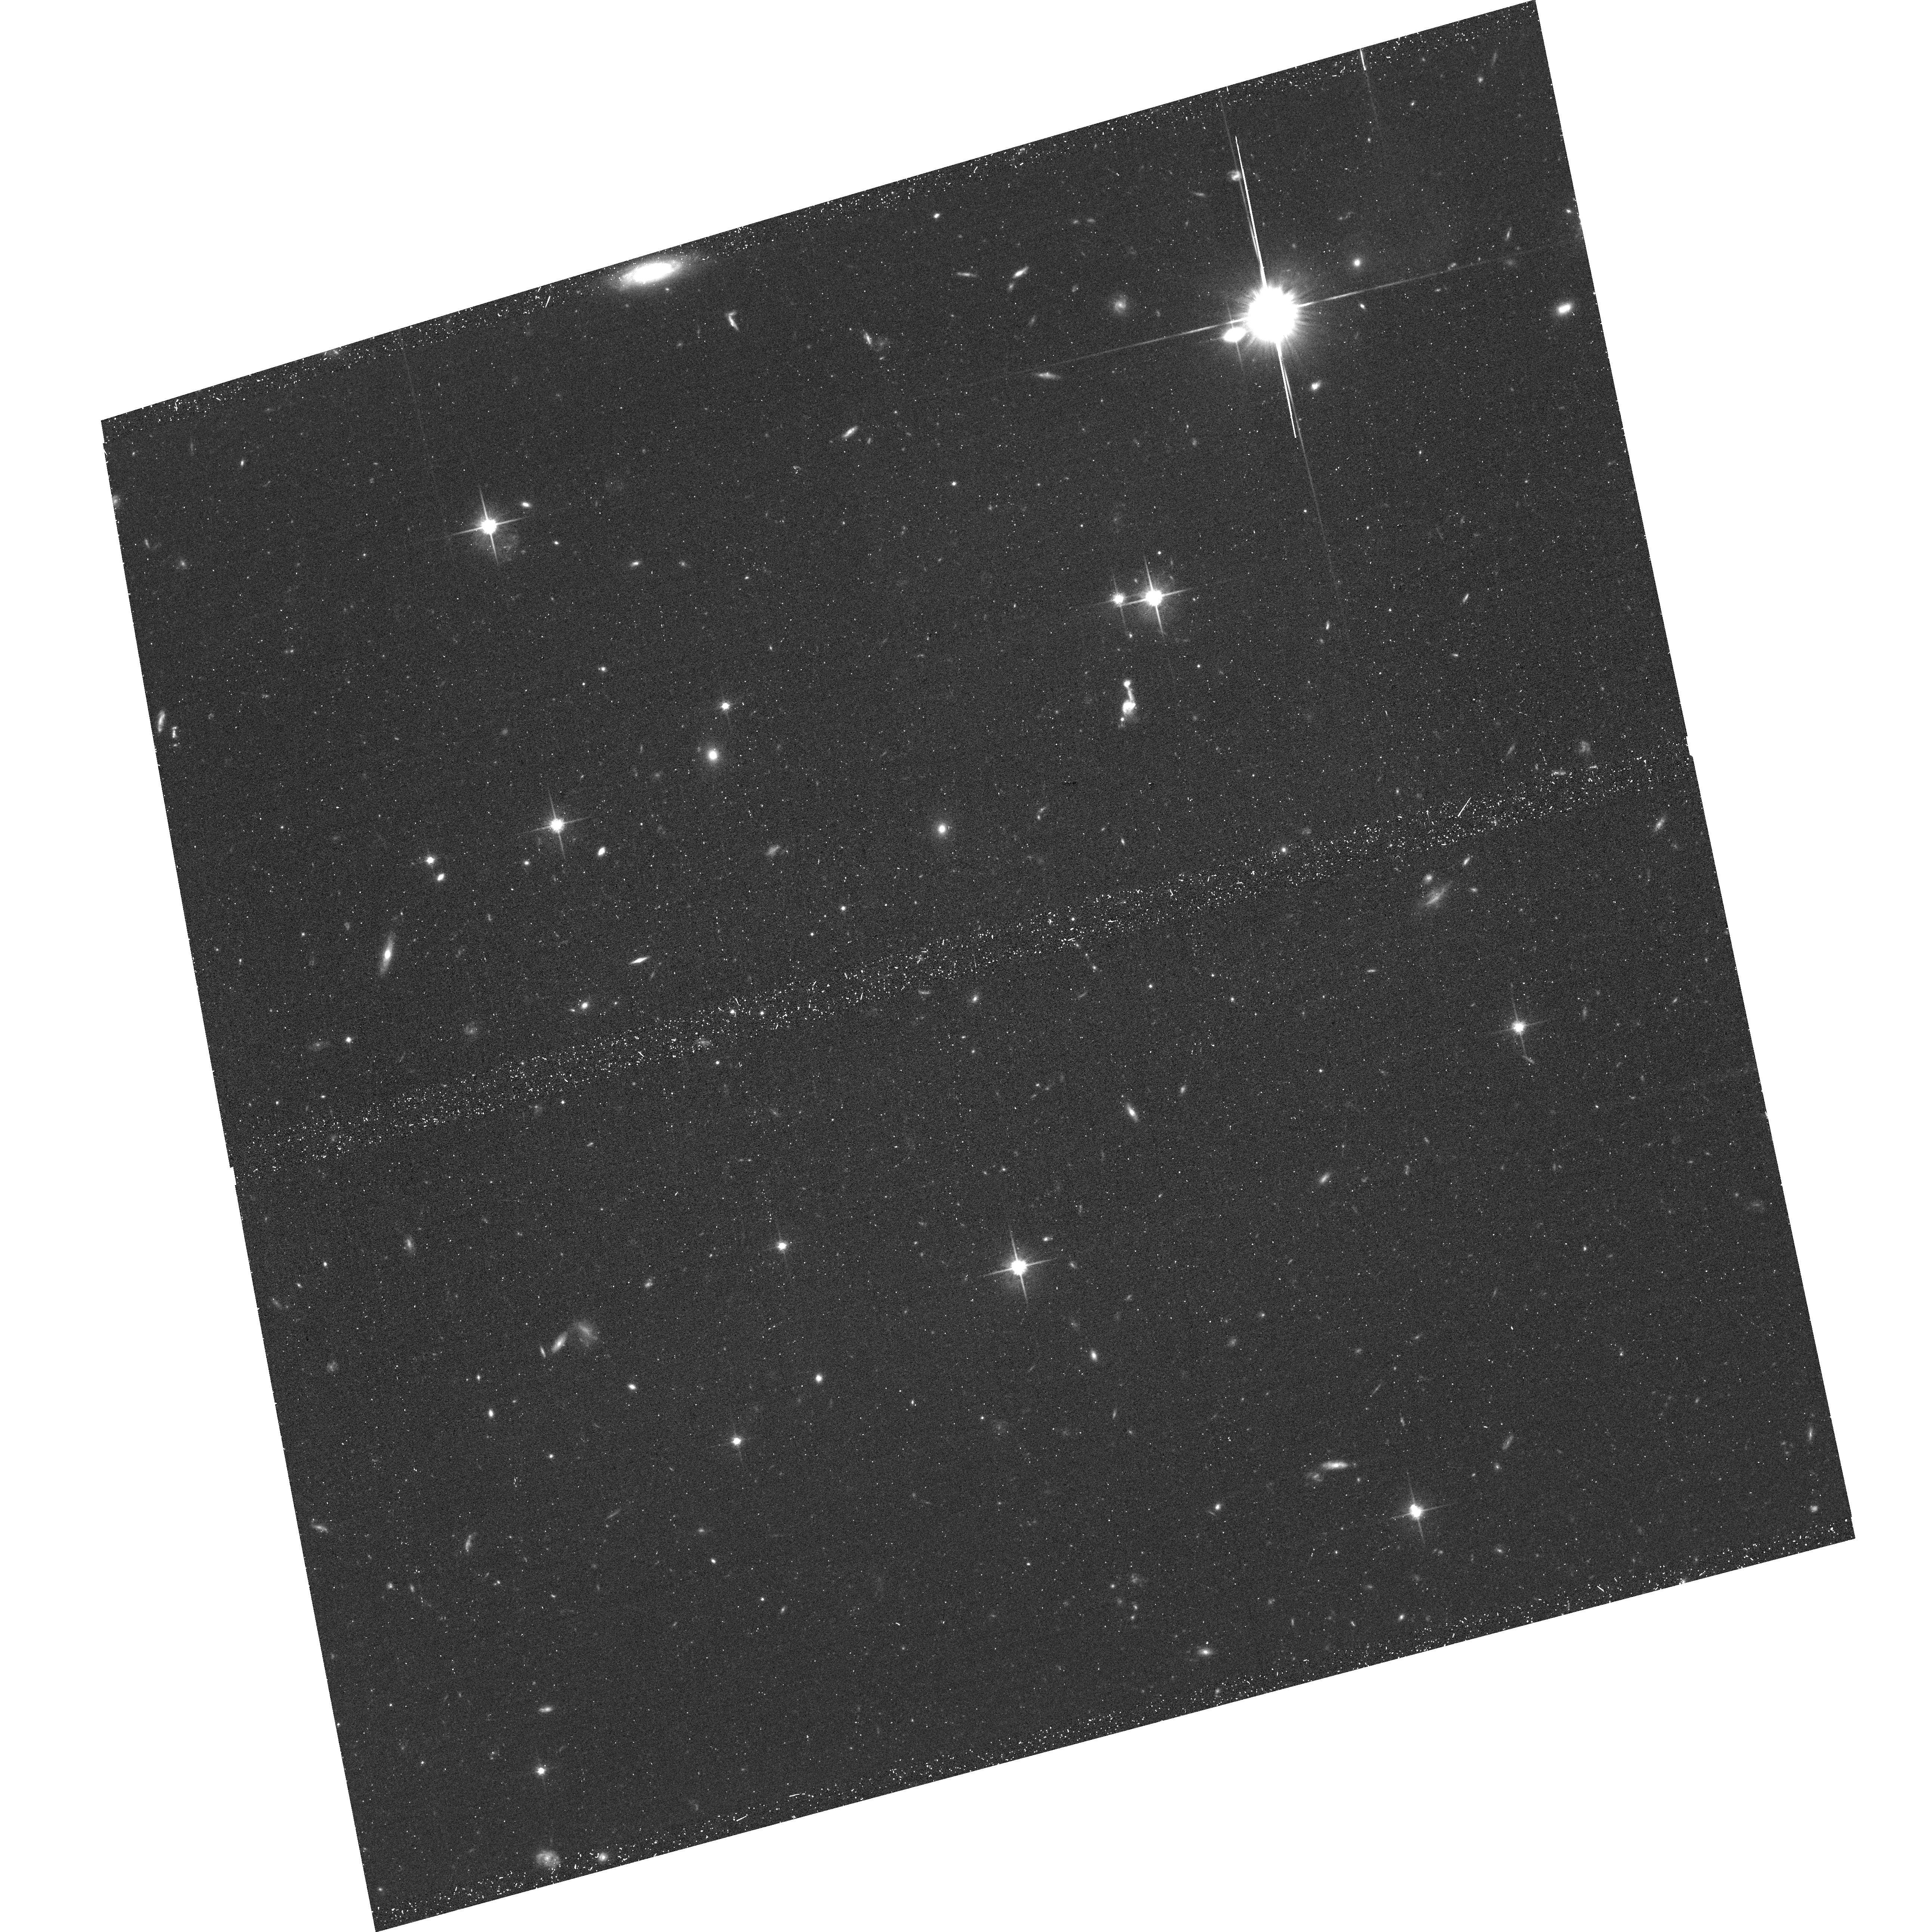
Target: SPT2349. Instrument: ACS/WFC. Filter: F814W. Exposure: 39 min. Observation ID: hst_17779_23_acs_wfc_f814w_jfe923

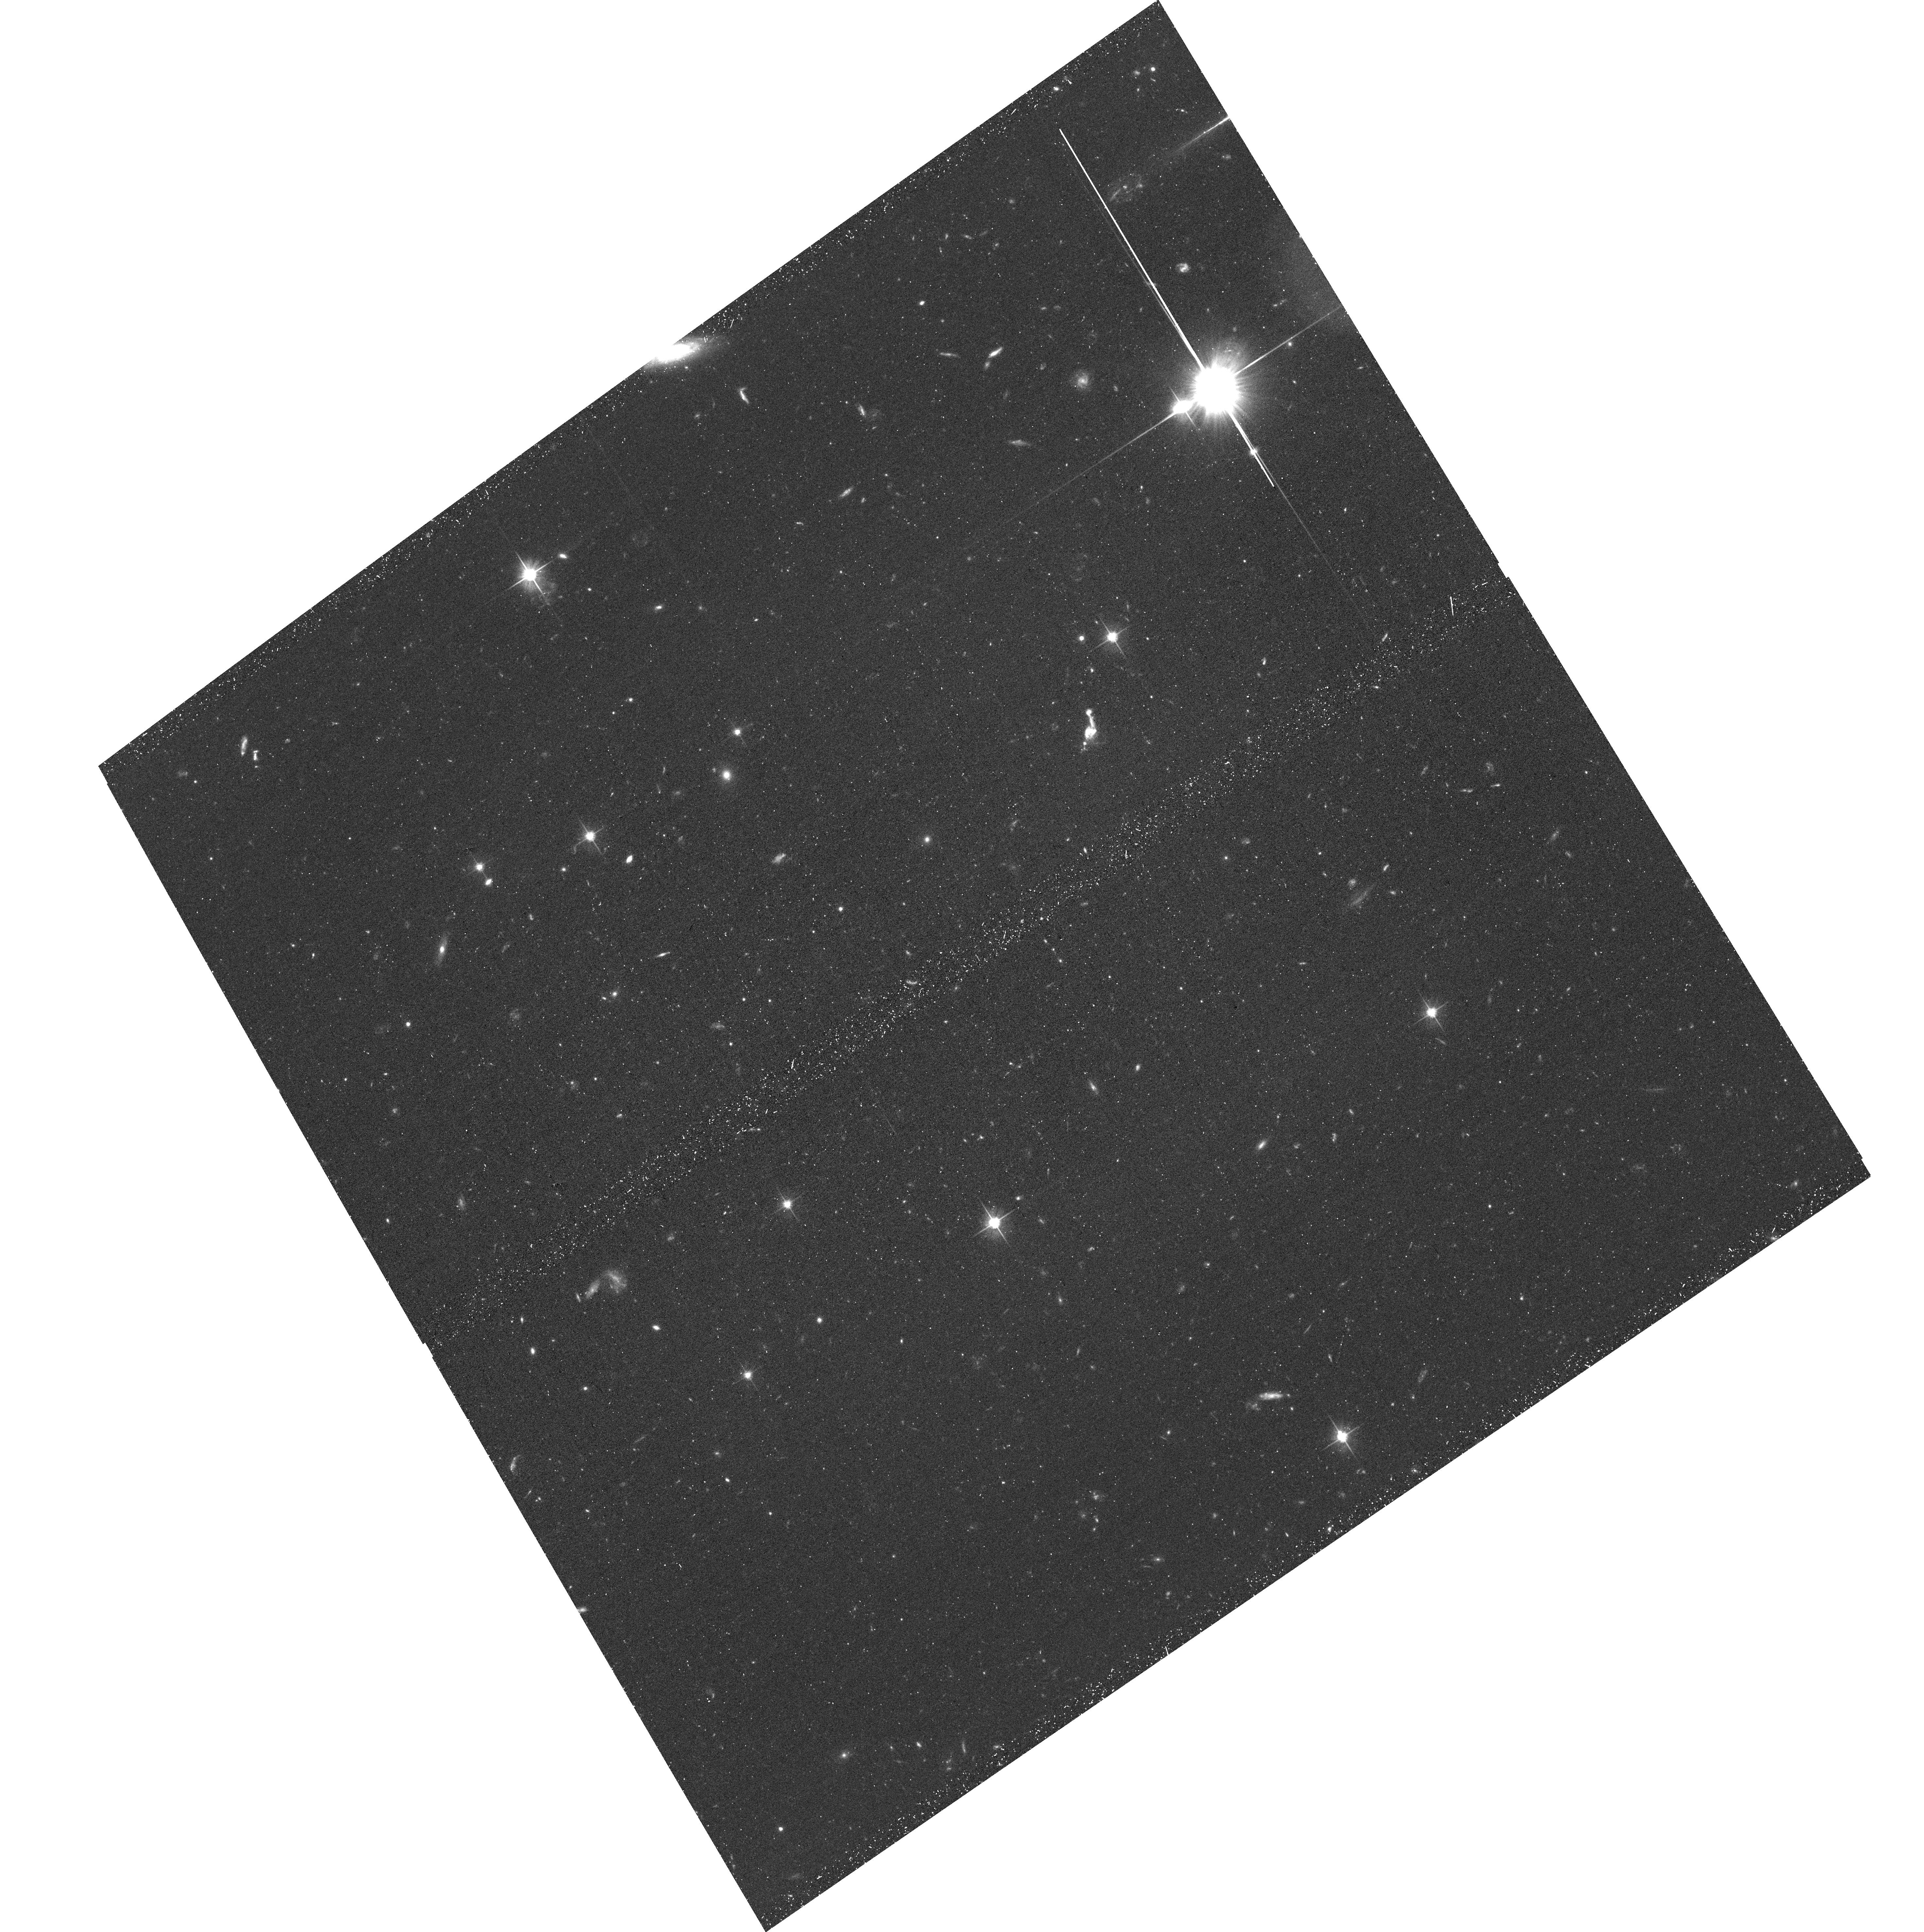
Target: SPT2349. Instrument: ACS/WFC. Filter: F606W. Exposure: 39 min. Observation ID: hst_17779_24_acs_wfc_f606w_jfe924

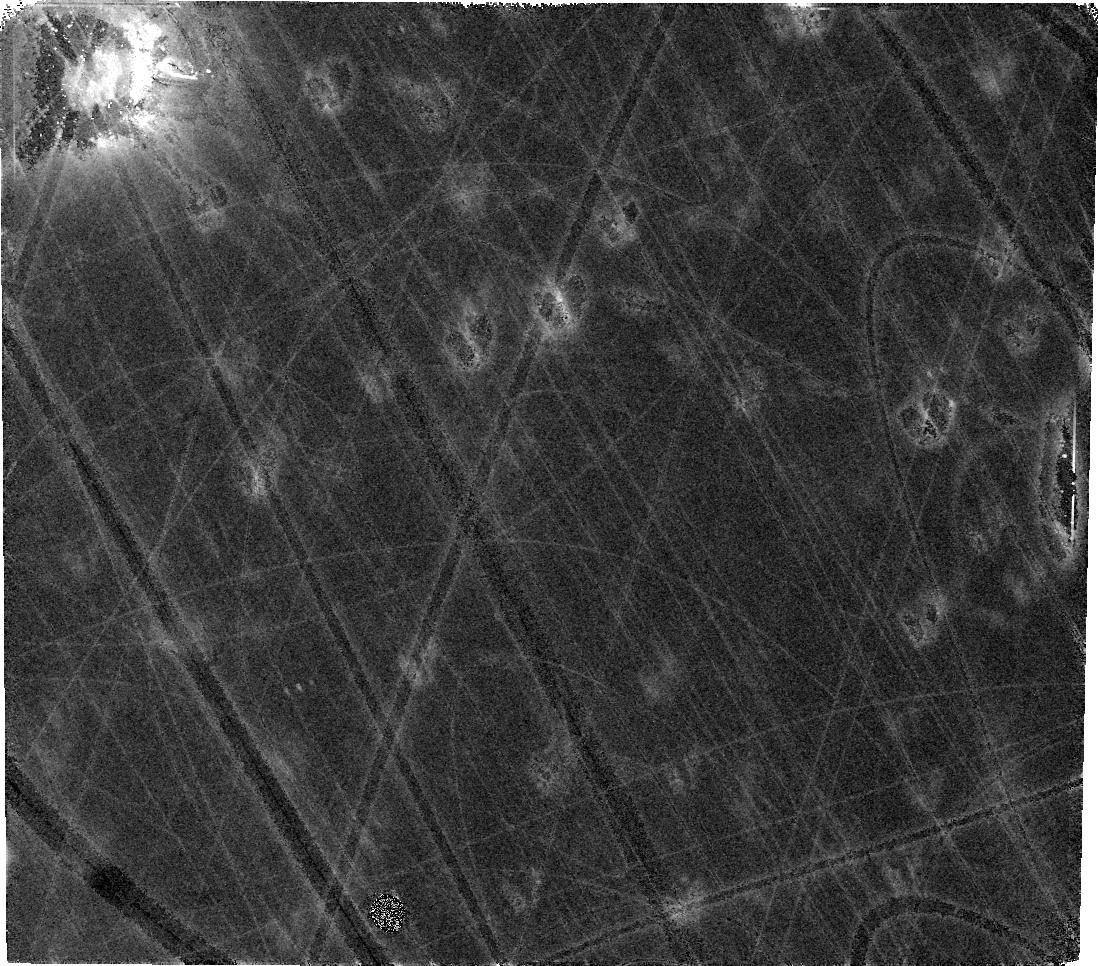
Target: SPT2349. Instrument: WFC3/IR. Filter: F160W. Exposure: 40 min. Observation ID: ife922050

A massive protocluster at z=4.3 selected by the South Pole Telescope (PI: Chapman, Scott C.)

We request deep imaging of an SPT-selected protocluster, SPT2349-56 located at z=4.3, using HST and JWST in F435W through F1800W filters. SPT2349 possesses a very large ~10^13 Msun halo mass for any structure at z>4. Selected via millimeter-wavelength dust emission in the 2500 square degree South Pole Telescope (SPT) survey, it has been resolved by ALMA into more than 30 gas-rich galaxies, with a surrounding overdensity of LBGs and LAEs. Sensitive observations of carbon monoxide and ionized carbon with ALMA, allow assessment of the obscured star formation and gas masses of bright cluster members. The goal of this proposal is to obtain HST ACS imaging to uncover the overdensity of faint LBGs, and constrain the extincted UV properties of the SMGs. HST WFC3 + JWST NIRCam/MIRI will be used to measure the stellar properties and galaxy morphologies. The proposed HST+JWST observations leverage HST to minimize this initial JWST required to provide the imaging and photometric information for a complete picture of the obscured and unobscured stellar components of the ALMA galaxies, and the overdensity of LBGs, revealing the structure in the gas-rich galaxies that host rapid star formation and the less luminous galaxies which trace the filaments of an early collapsing structure. The combination of high resolution ALMA datasets with the proposed HST observations will allow a full characterization of the stars, gas, and dust in this cosmologically important protocluster of primordial starburst galaxies. From an outreach perspective, the high spatial resolution of the identifications of protocluster galaxies will complement the ALMA data in publicizing these high impact results.